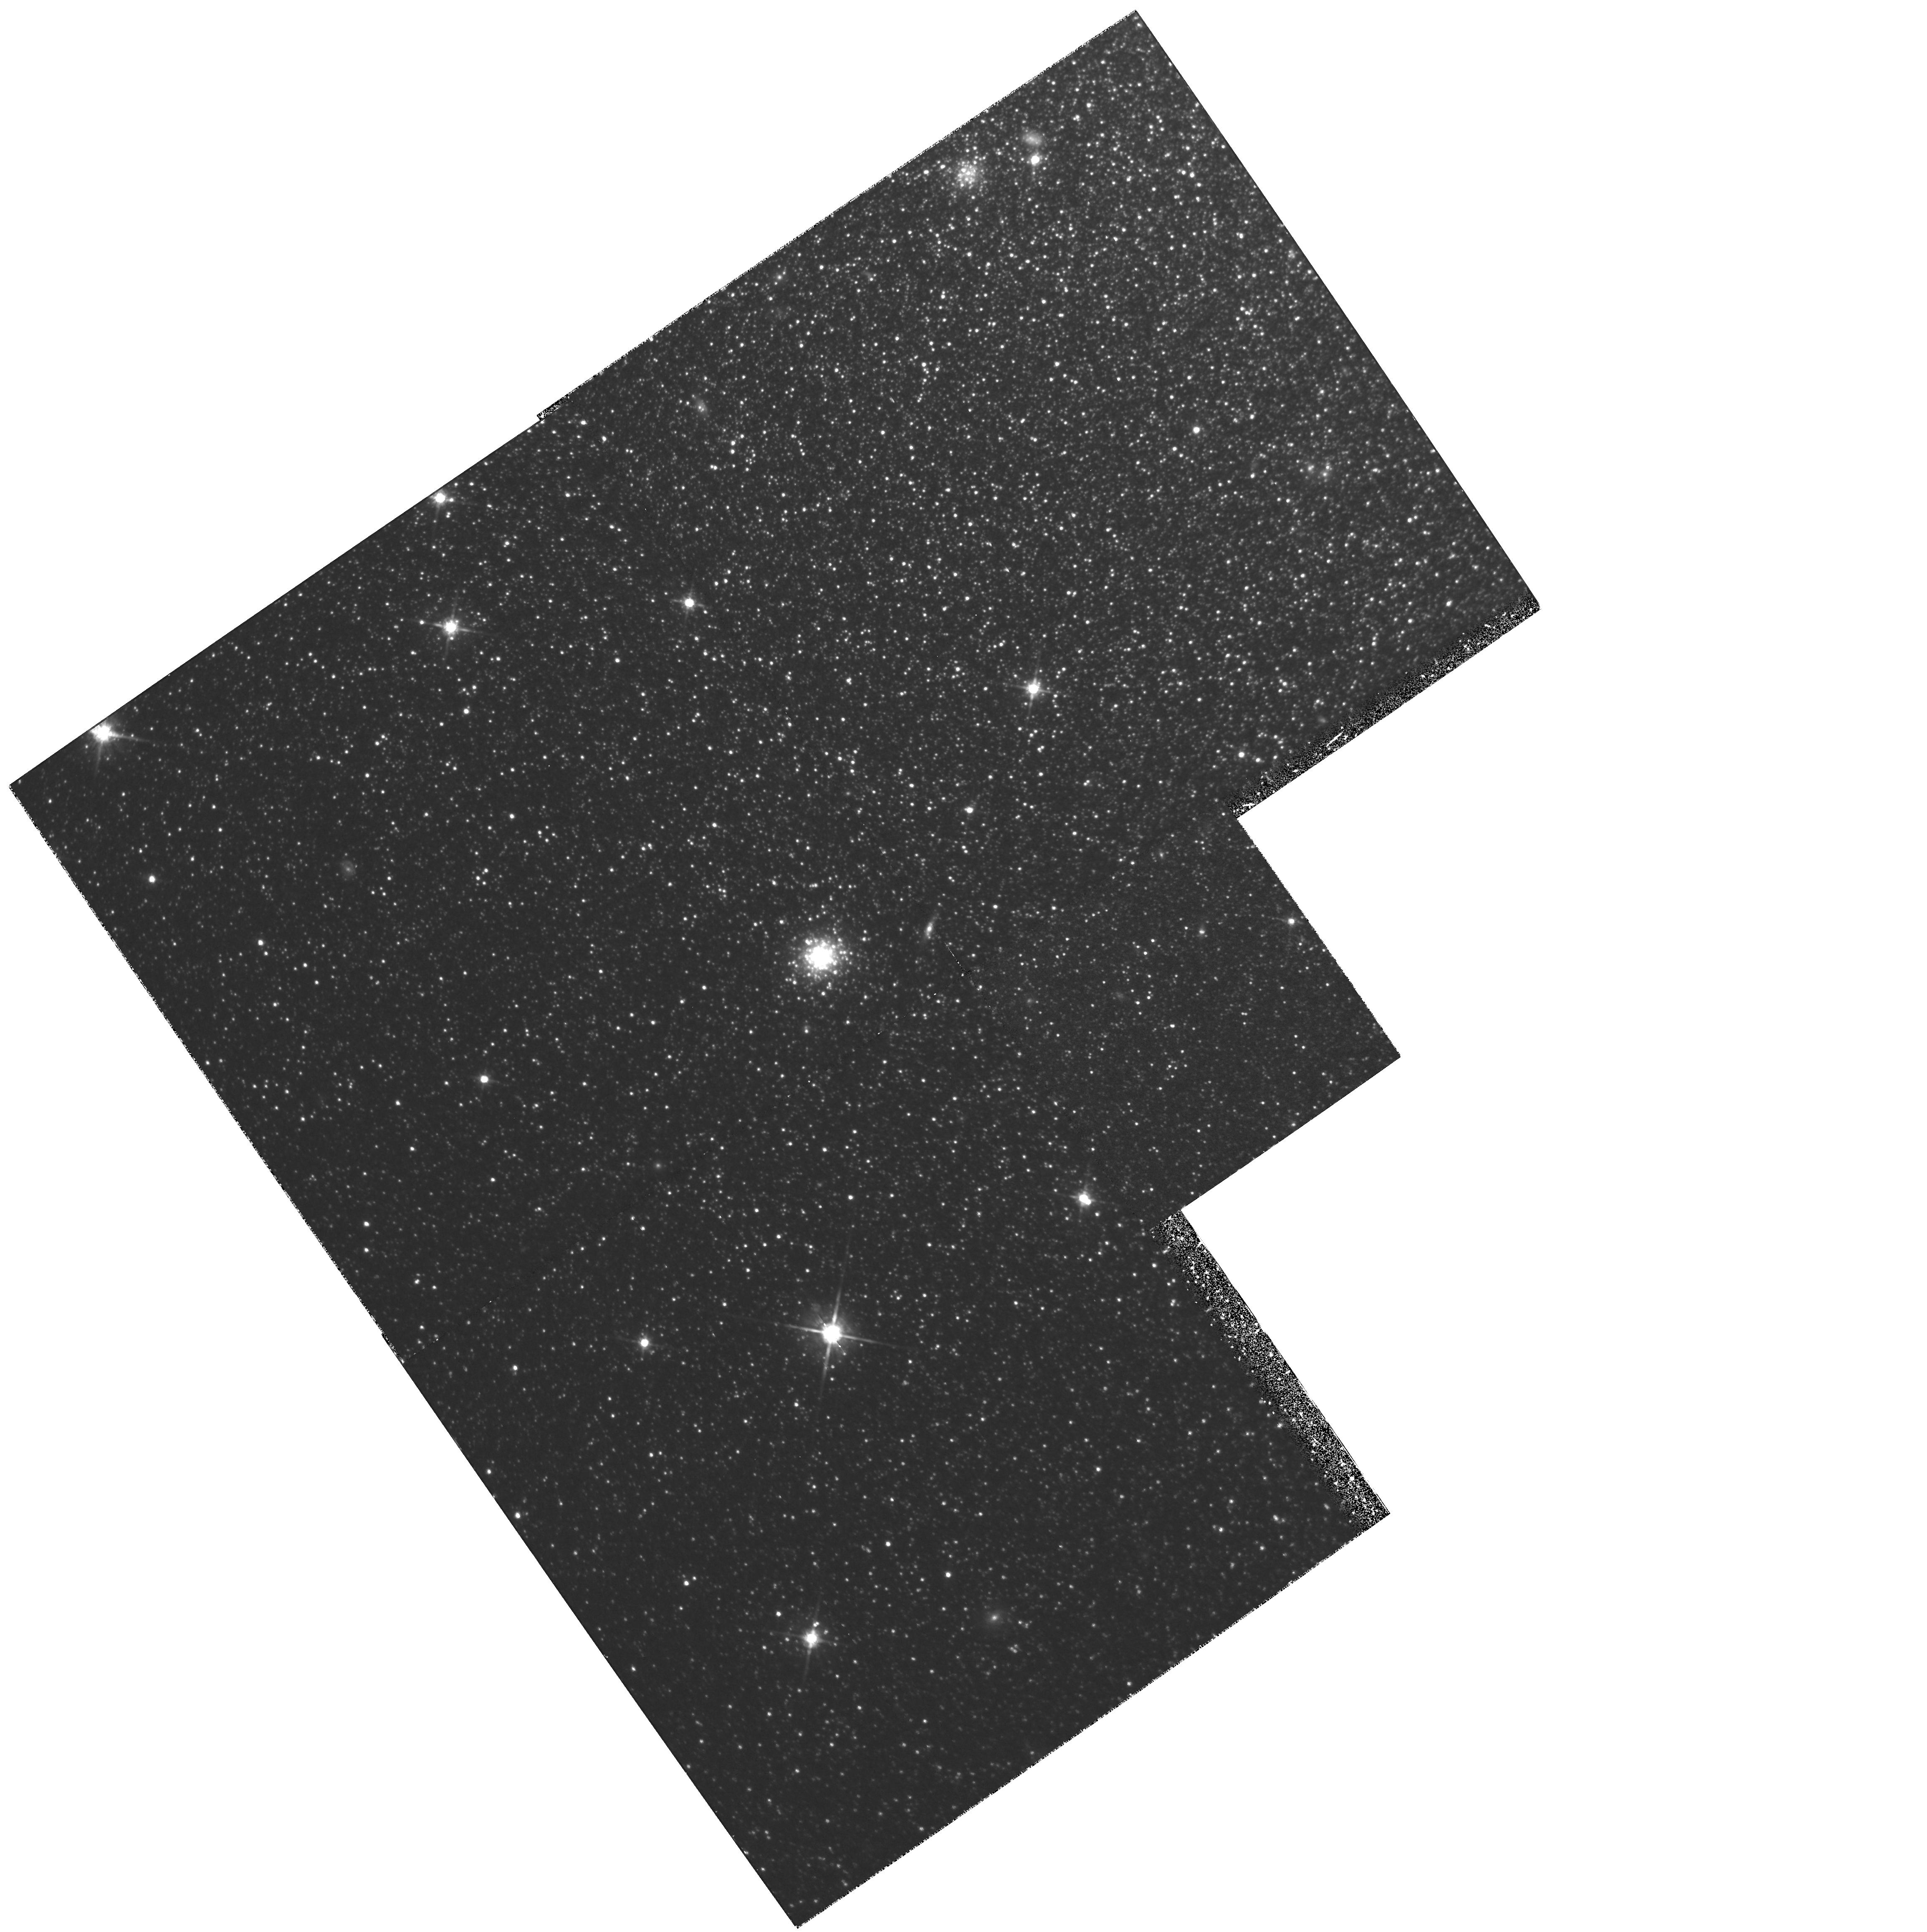
Target: NGC147-OUTER
Instrument: WFPC2/PC
Filter: F814W
Exposure: 2.2 h
Observation ID: hst_6233_01_wfpc2_pc_f814w_u2ob01

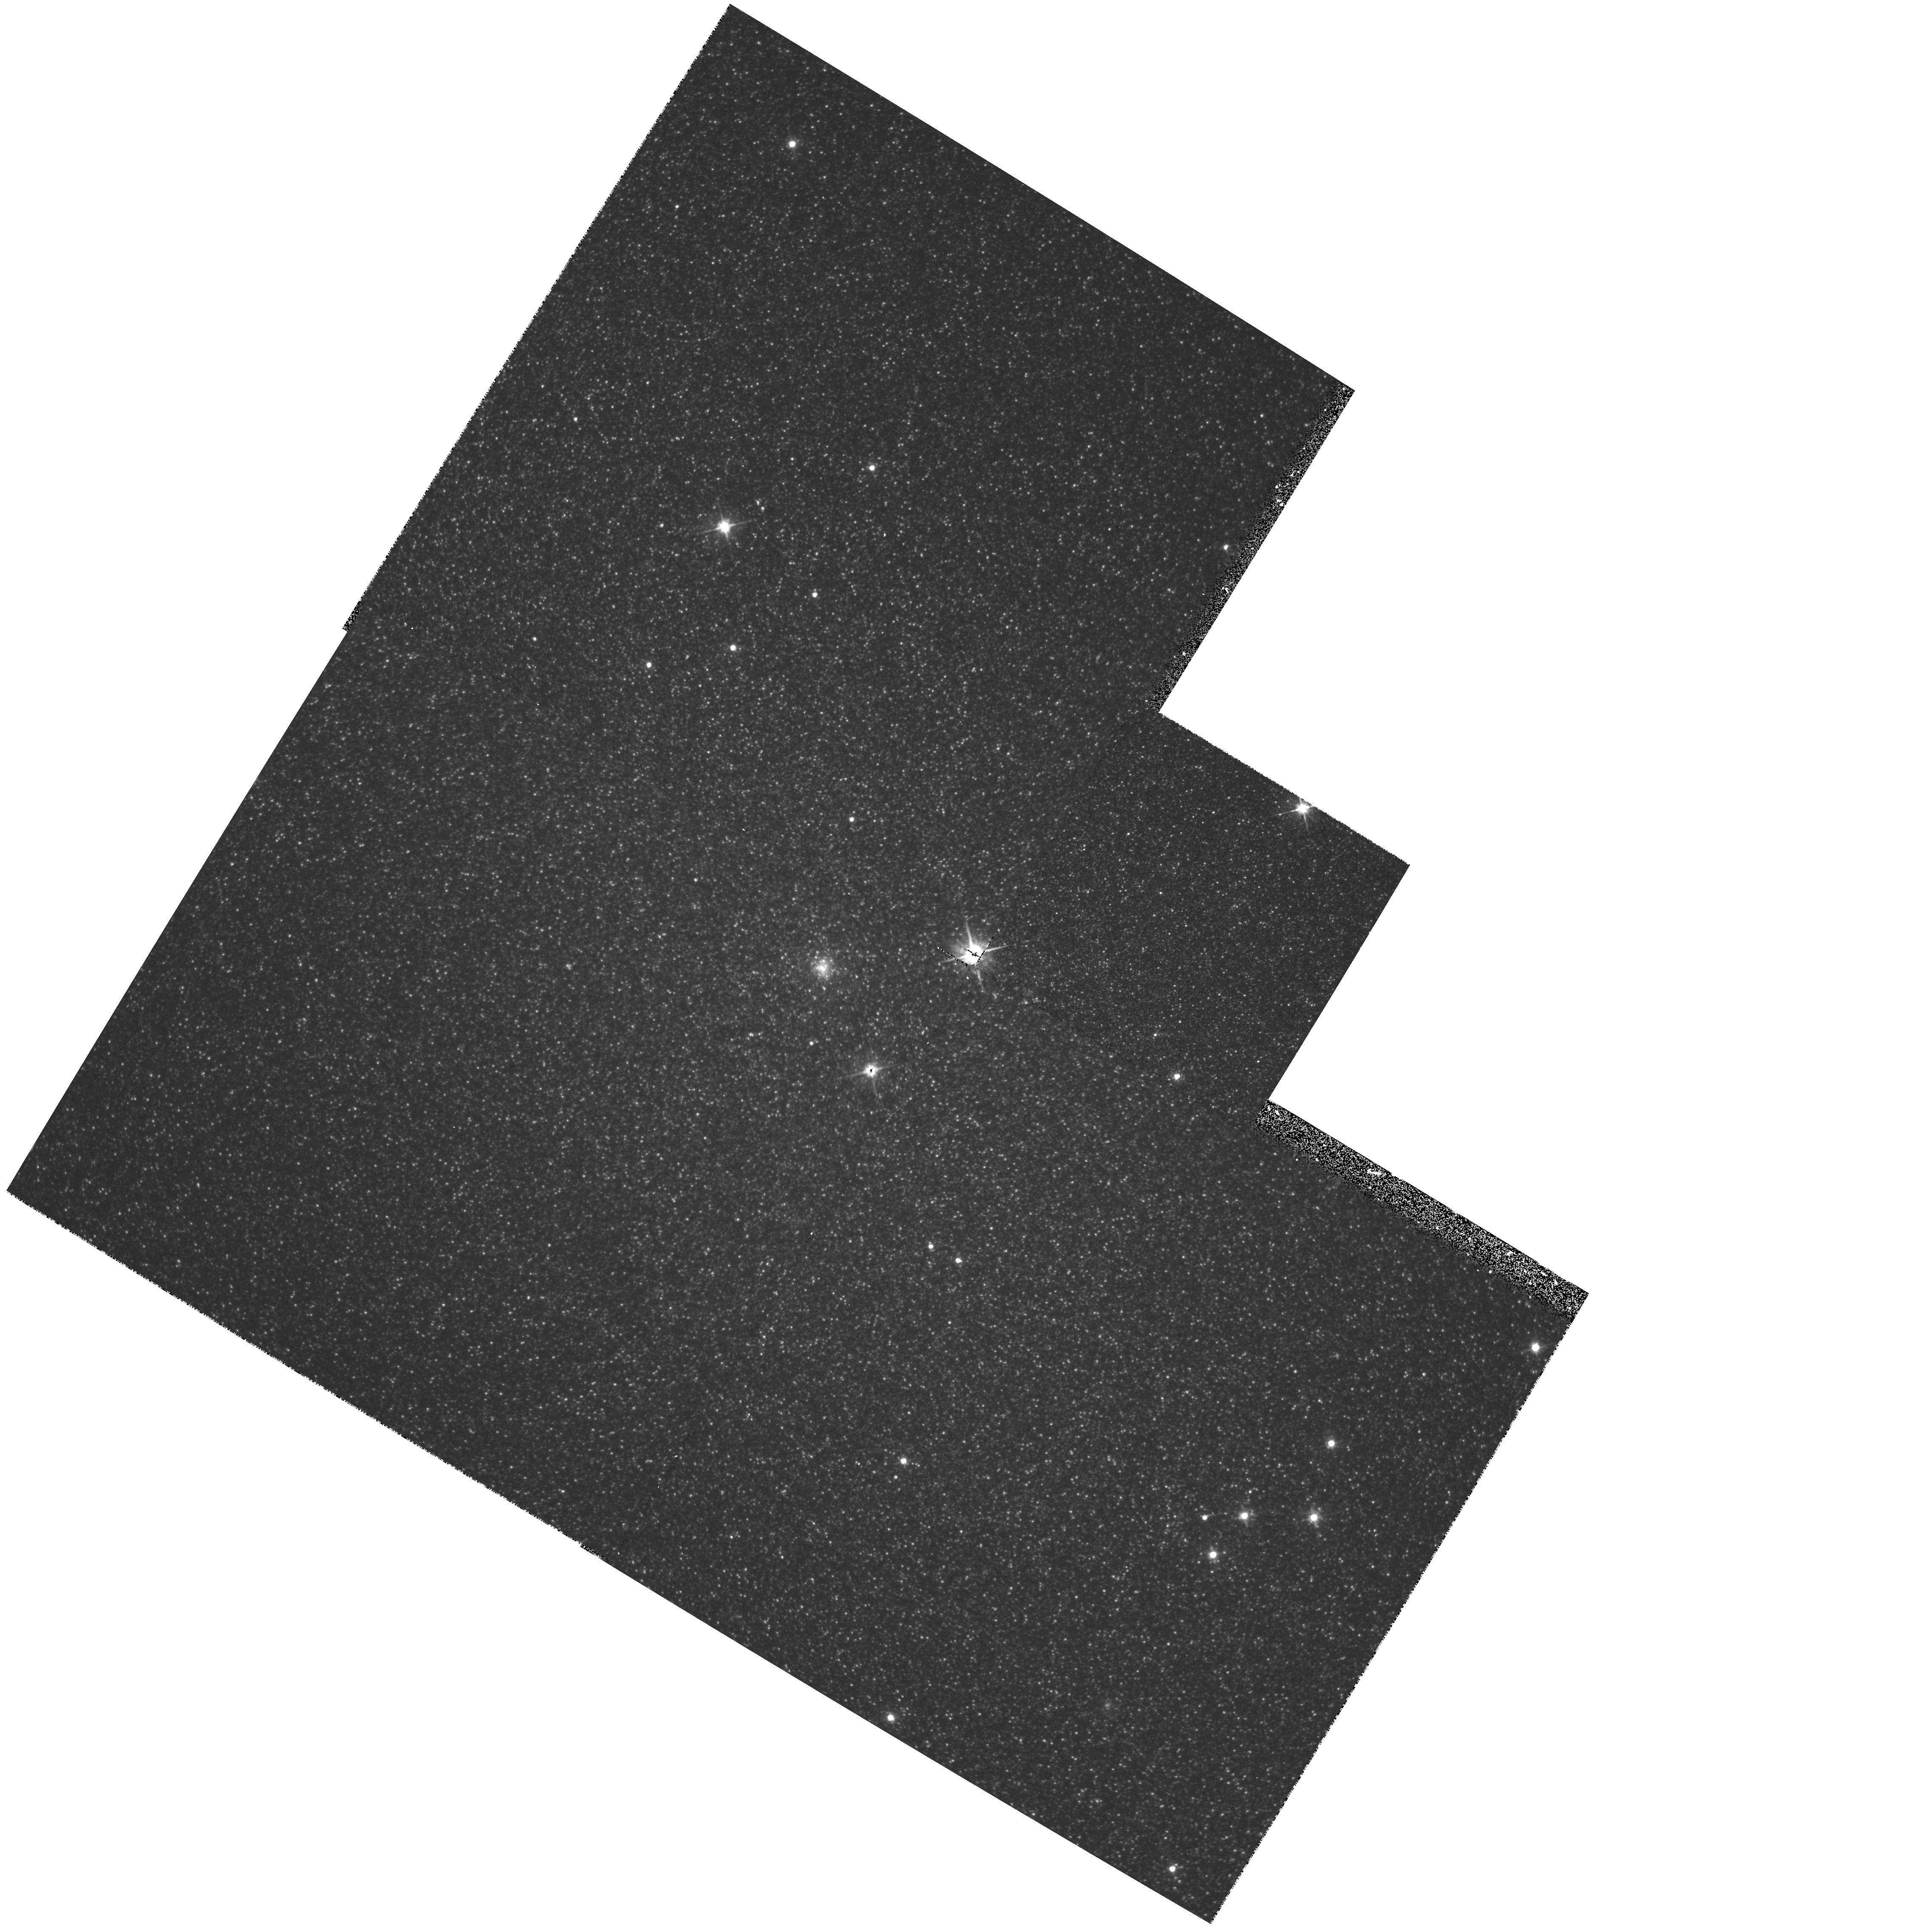
Target: NGC147-NUC
Instrument: WFPC2/PC
Filter: F555W
Exposure: 18 min
Observation ID: hst_6233_02_wfpc2_pc_f555w_u2ob02

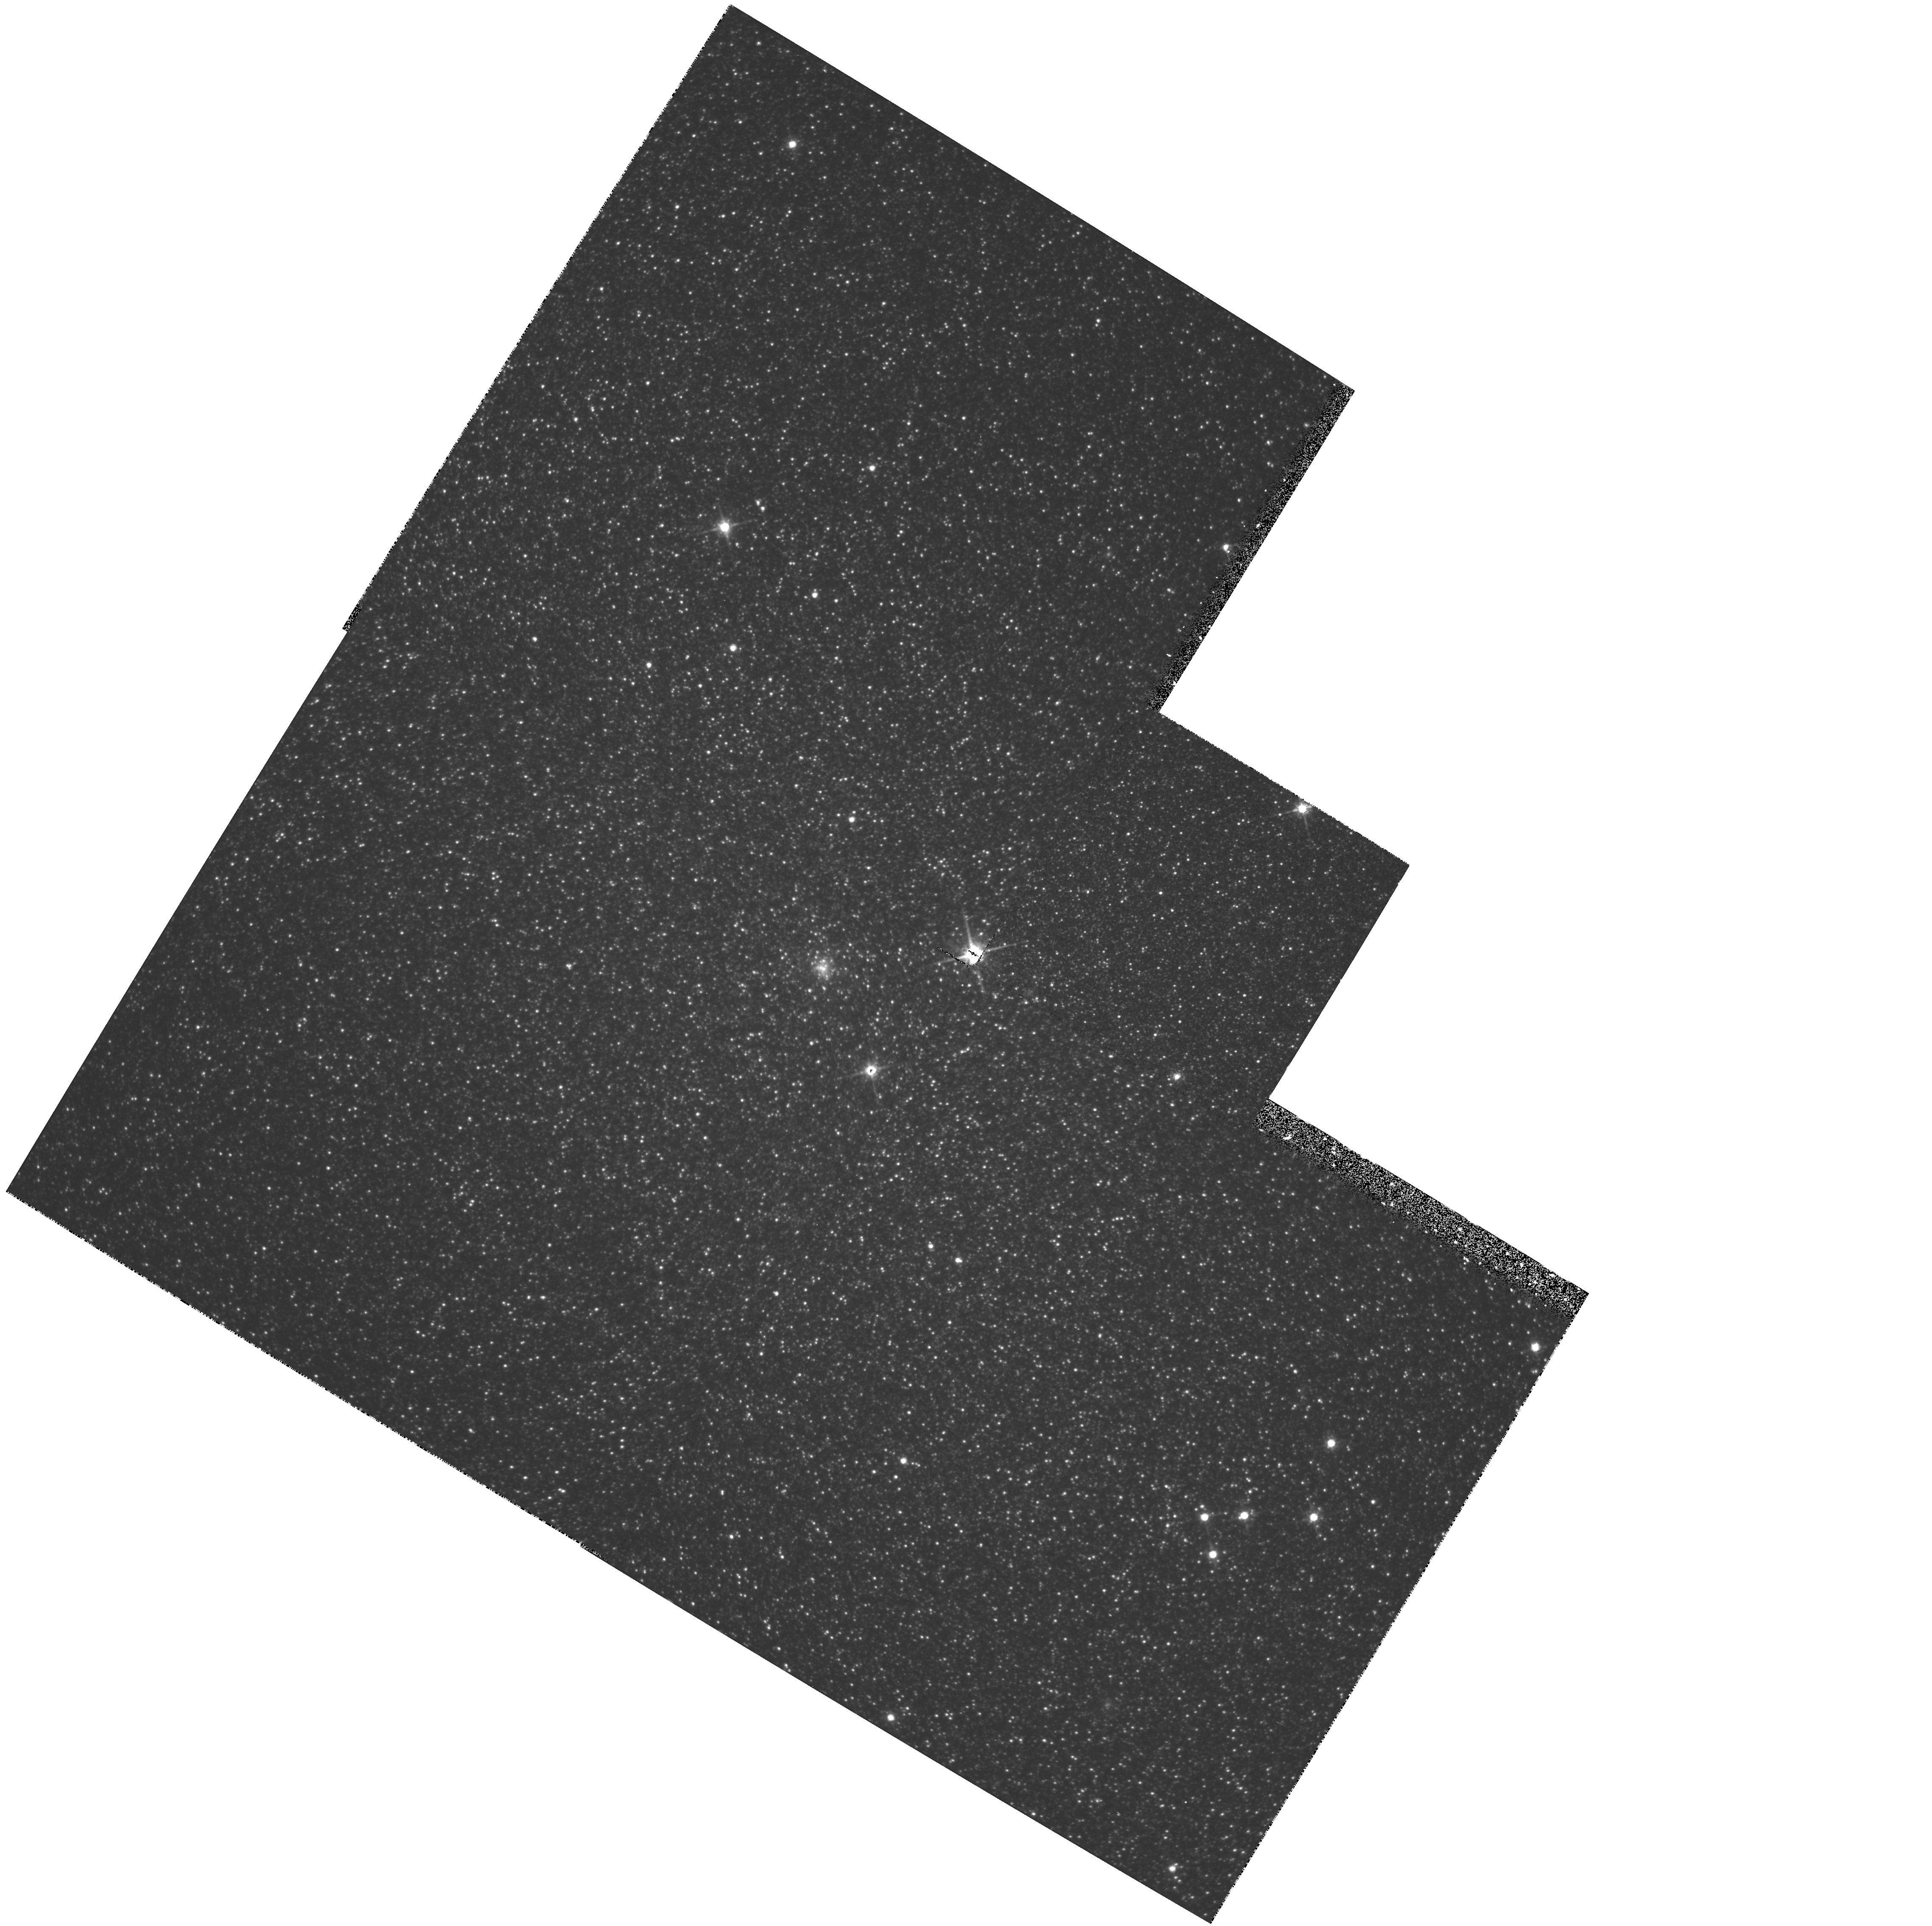
Target: NGC147-NUC
Instrument: WFPC2/PC
Filter: F814W
Exposure: 13 min
Observation ID: hst_6233_02_wfpc2_pc_f814w_u2ob02

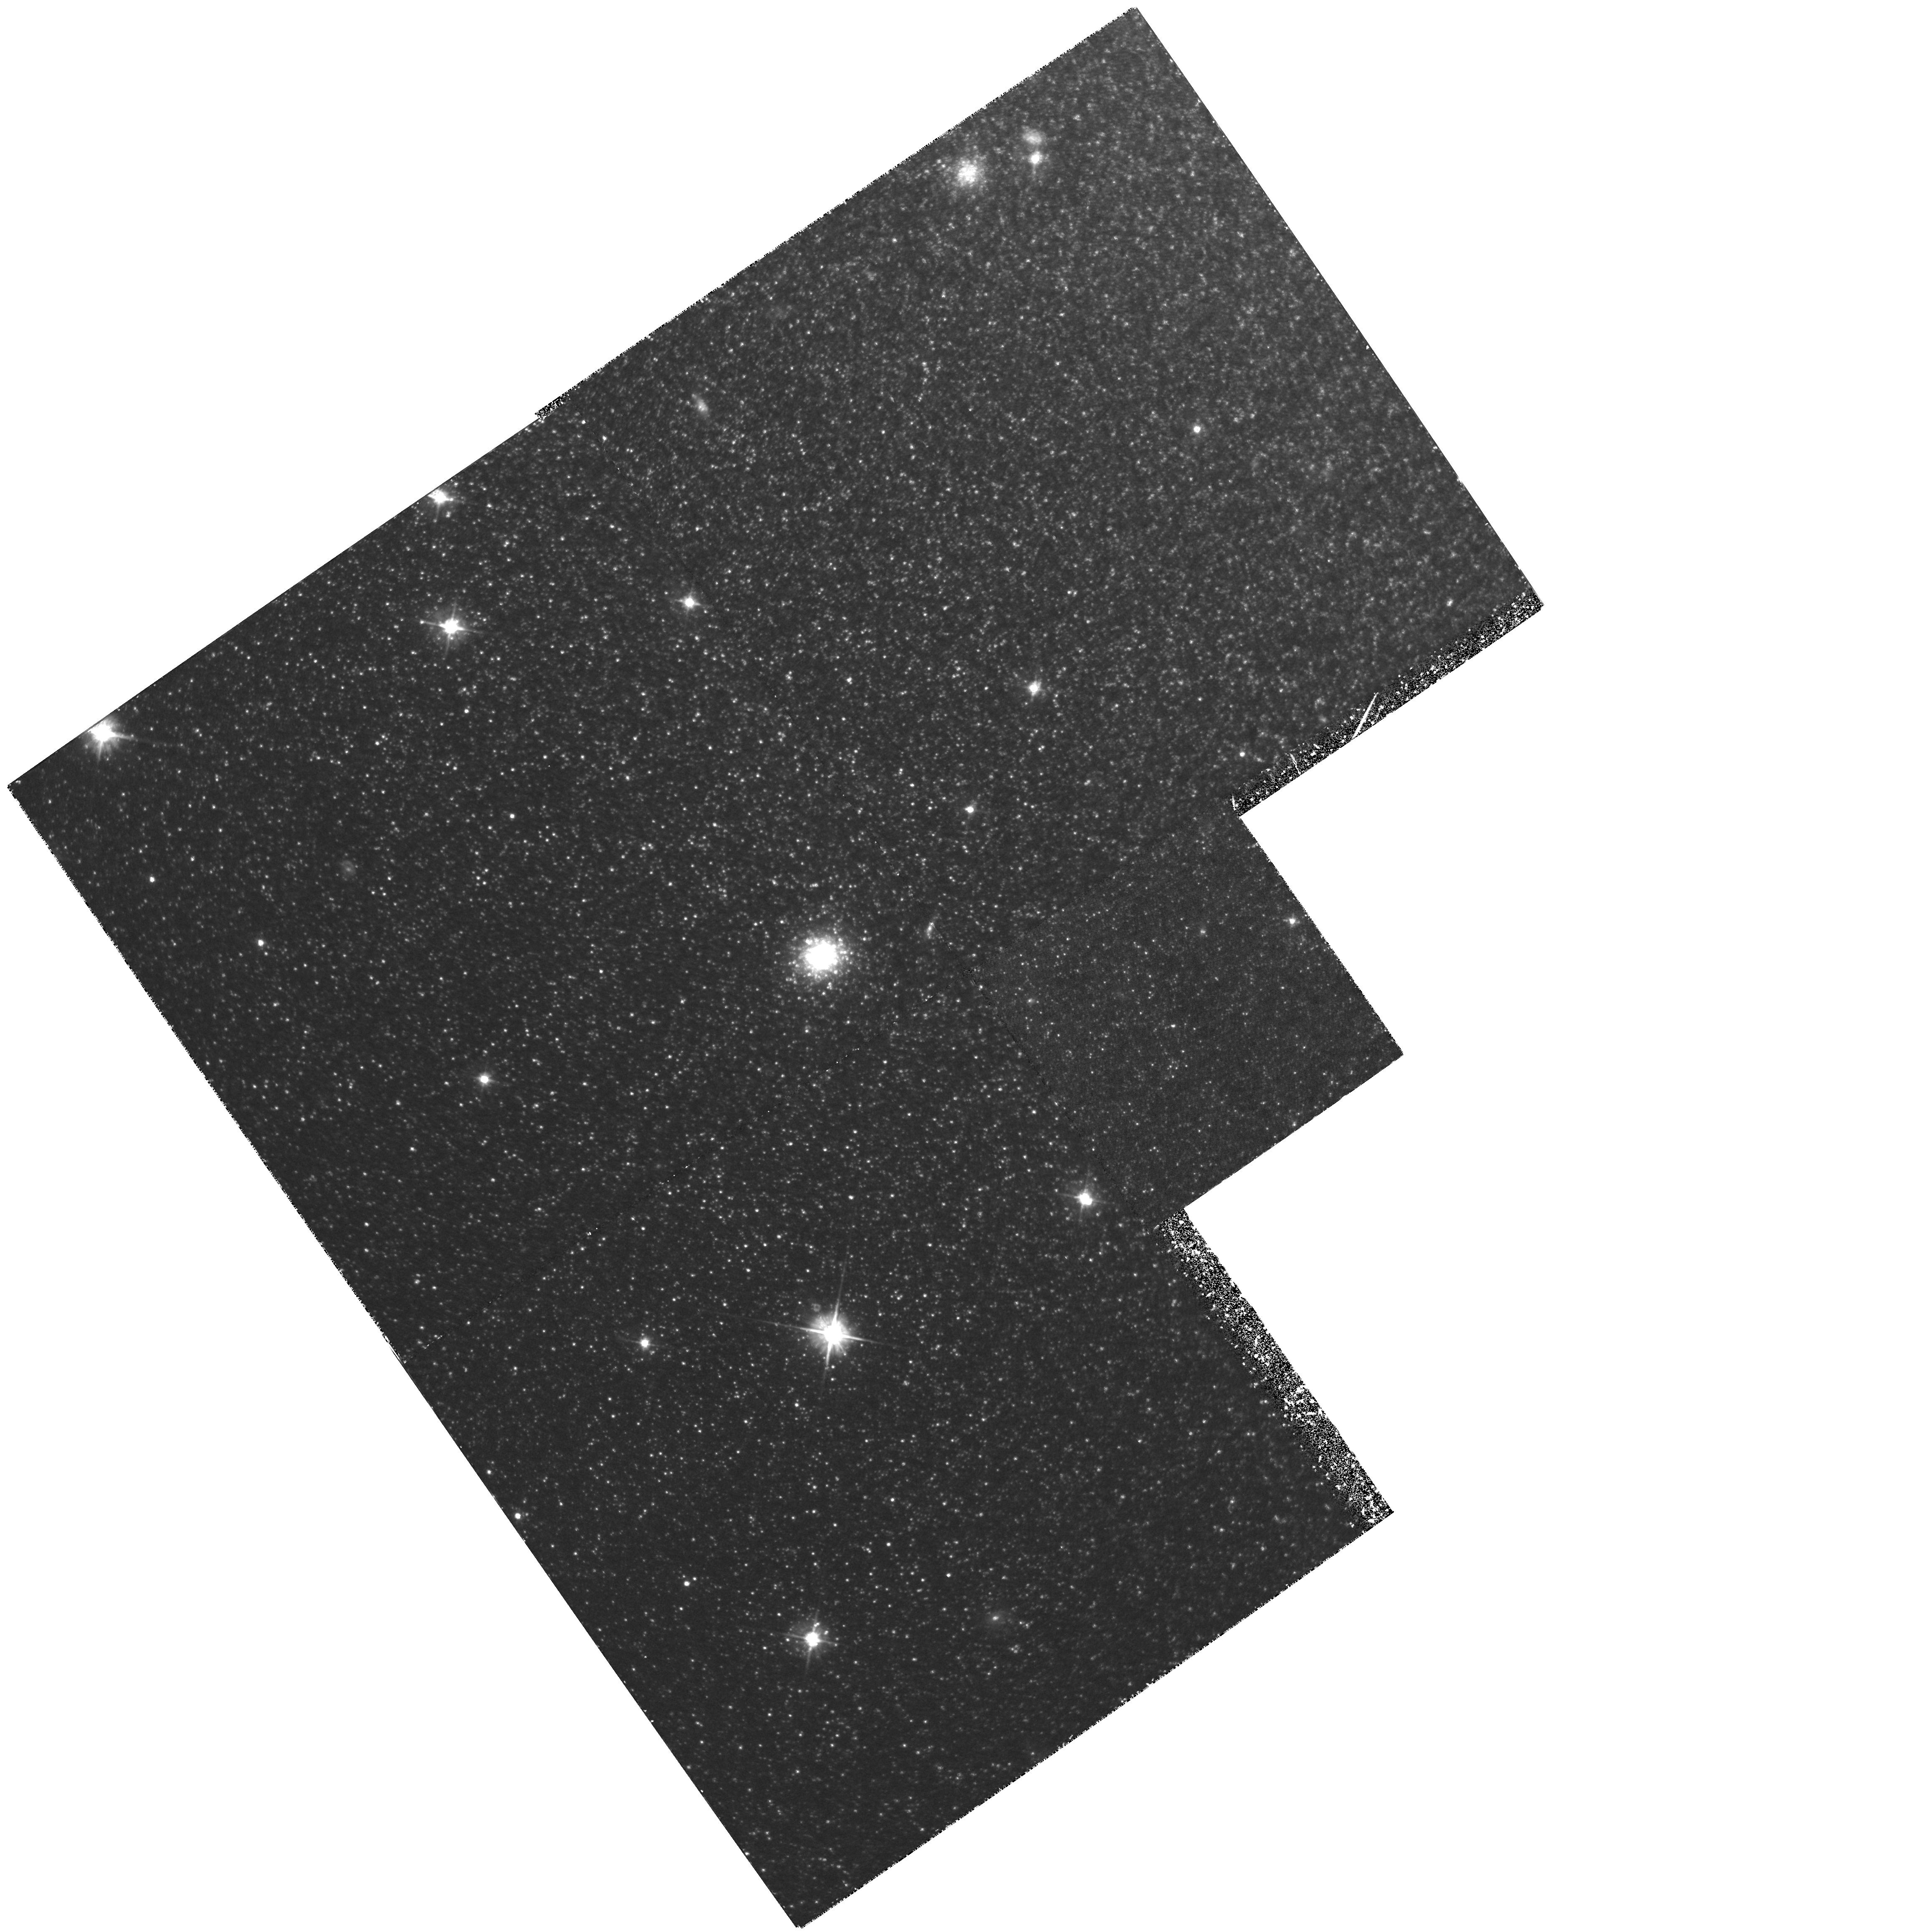
Target: NGC147-OUTER
Instrument: WFPC2/PC
Filter: F555W
Exposure: 3.7 h
Observation ID: hst_6233_01_wfpc2_pc_f555w_u2ob01

STELLAR POPULATIONS IN NEARBY ELLIPTICAL NGC 147 (PI: Trauger, John)

NGC147, one of the companion dwarf ellipticals to M31 is thought to be the best nearby example of a classical old stellar population galaxy, other than several of the dwarf spheroidal galaxies orbiting the Milky Way. We will obtain very deep frames in V and I in order to study the color- magnitude diagram and luminosity function of individual stars making up NGC147. These data will reach to near the main sequence turn off, and will provide constraints on the age of the stellar population in this object. Shorter exposure frames of the center of NGC147 will be obtained to search for any unusual objects which may be present.